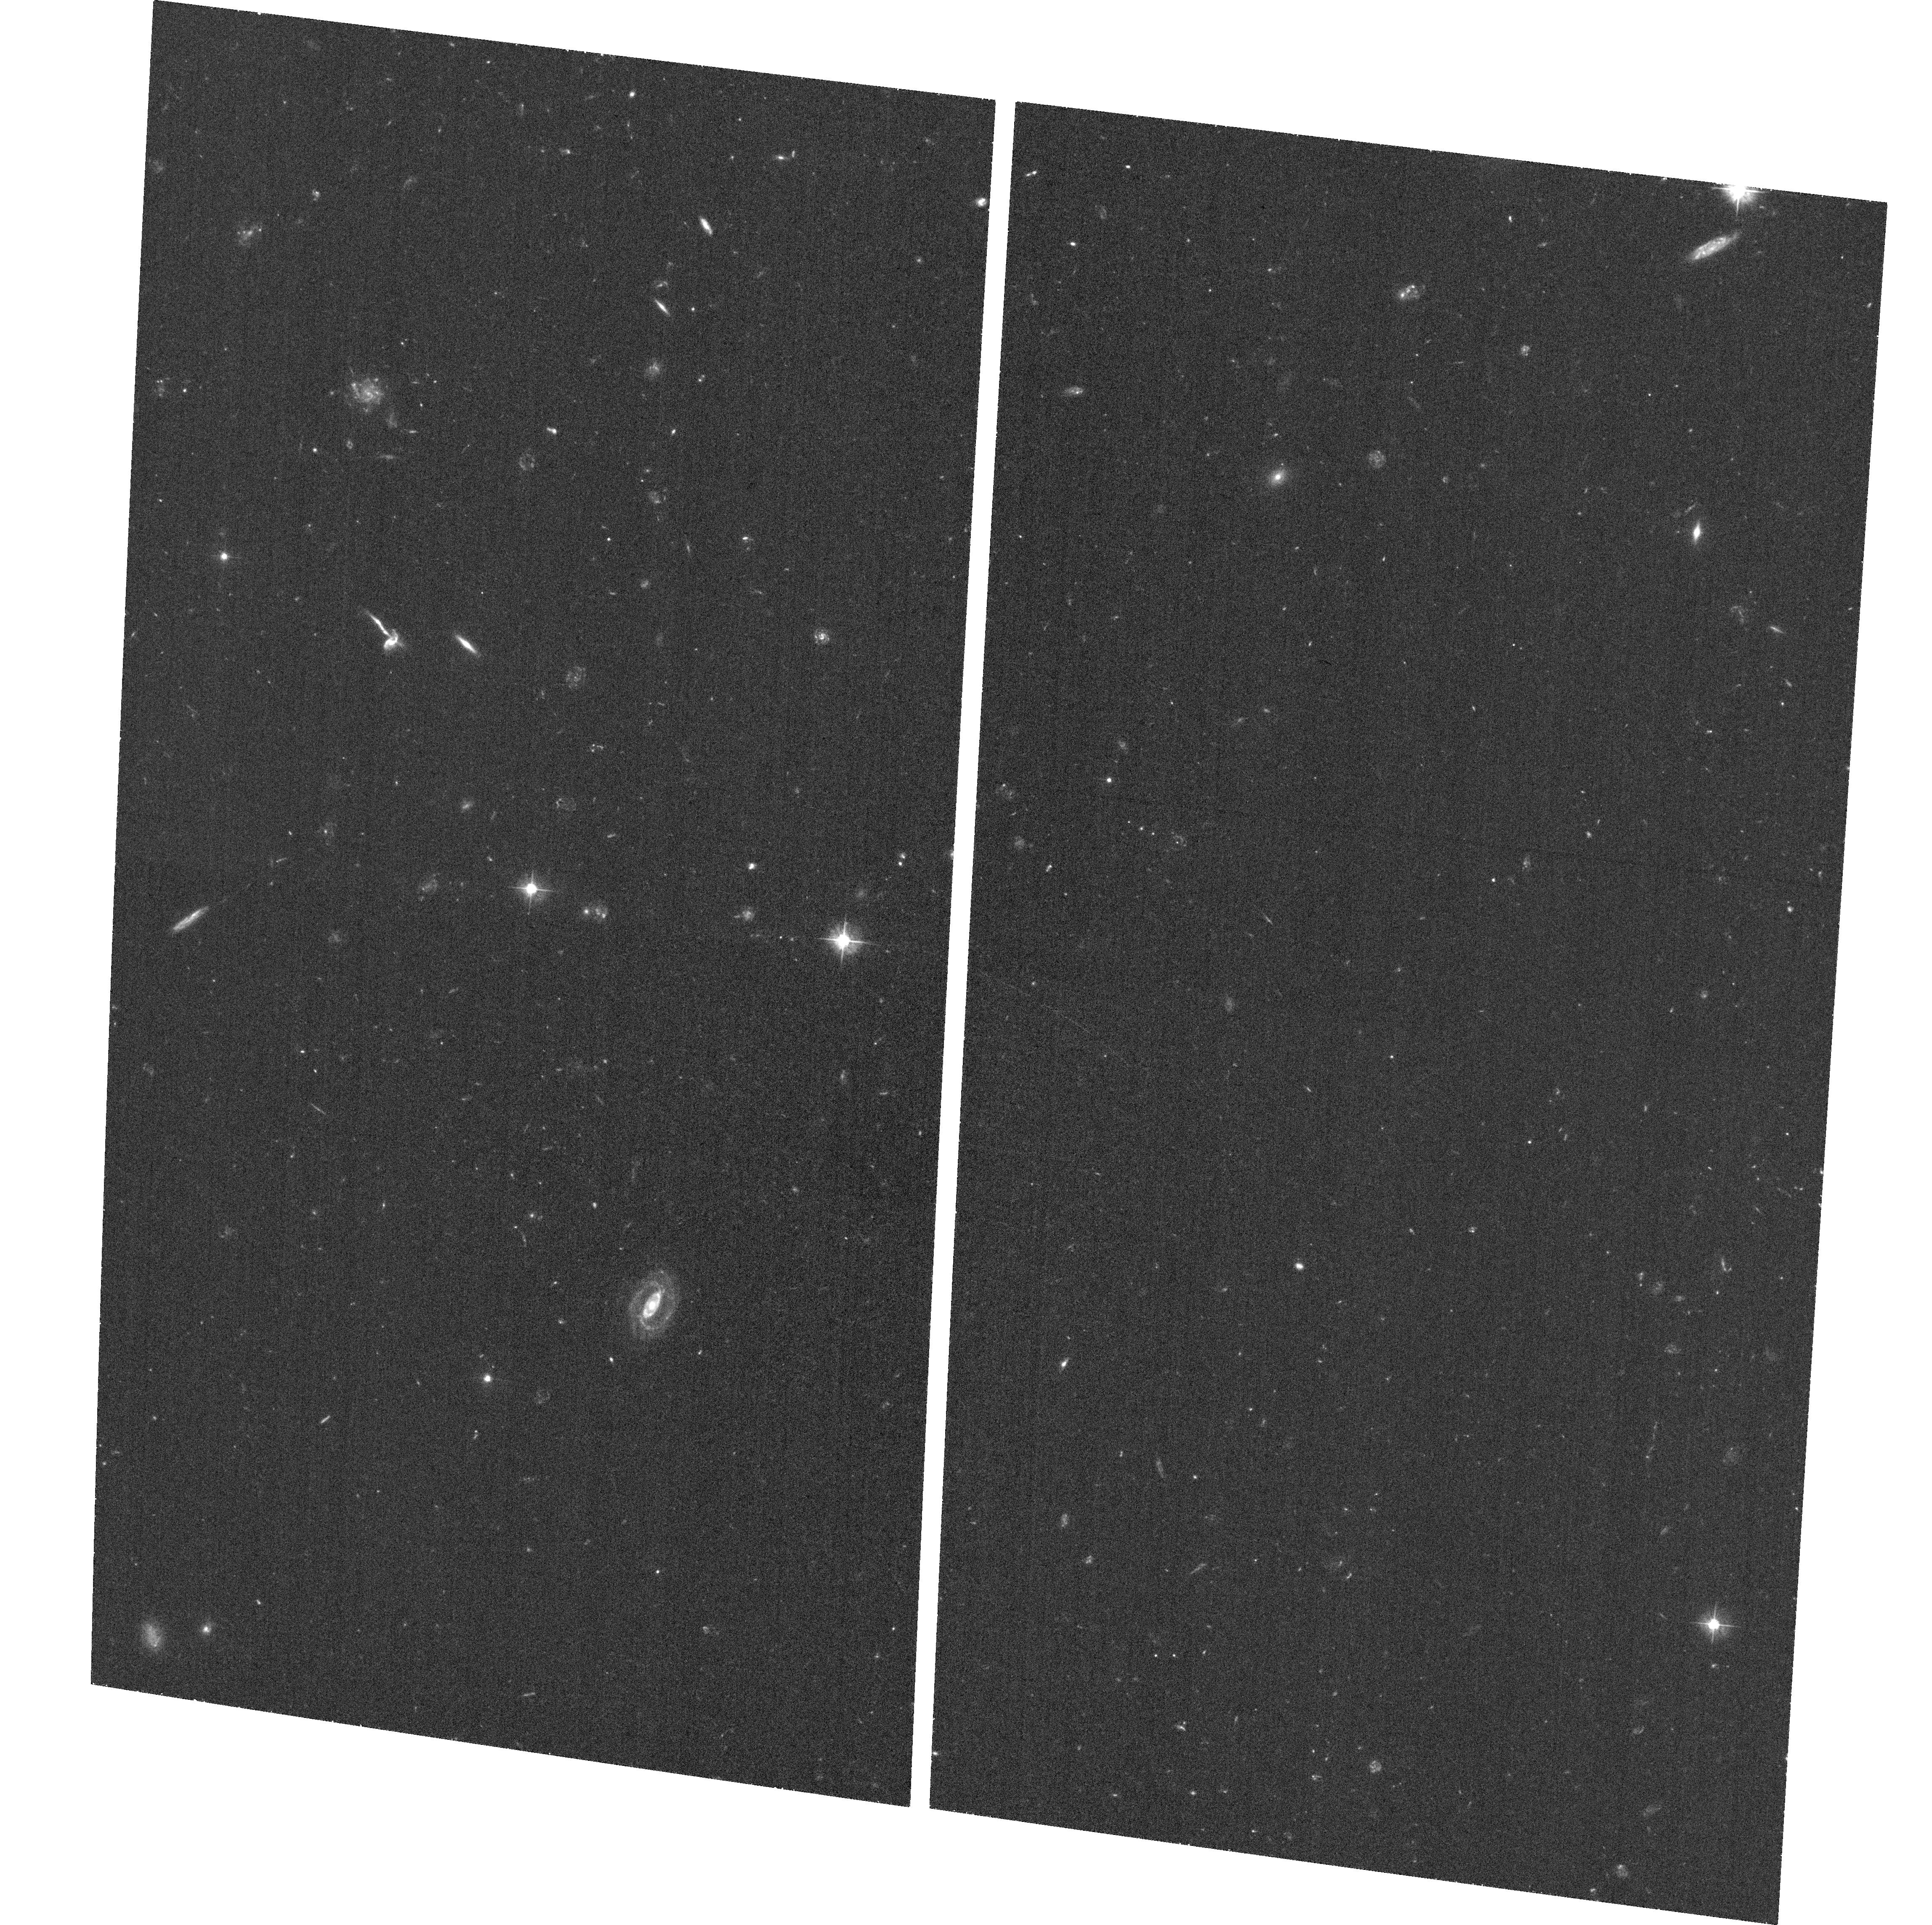
Target: 0106+013
Instrument: ACS/WFC
Filter: F475W
Exposure: 38 min
Observation ID: hst_11831_02_acs_wfc_f475w_jb9502

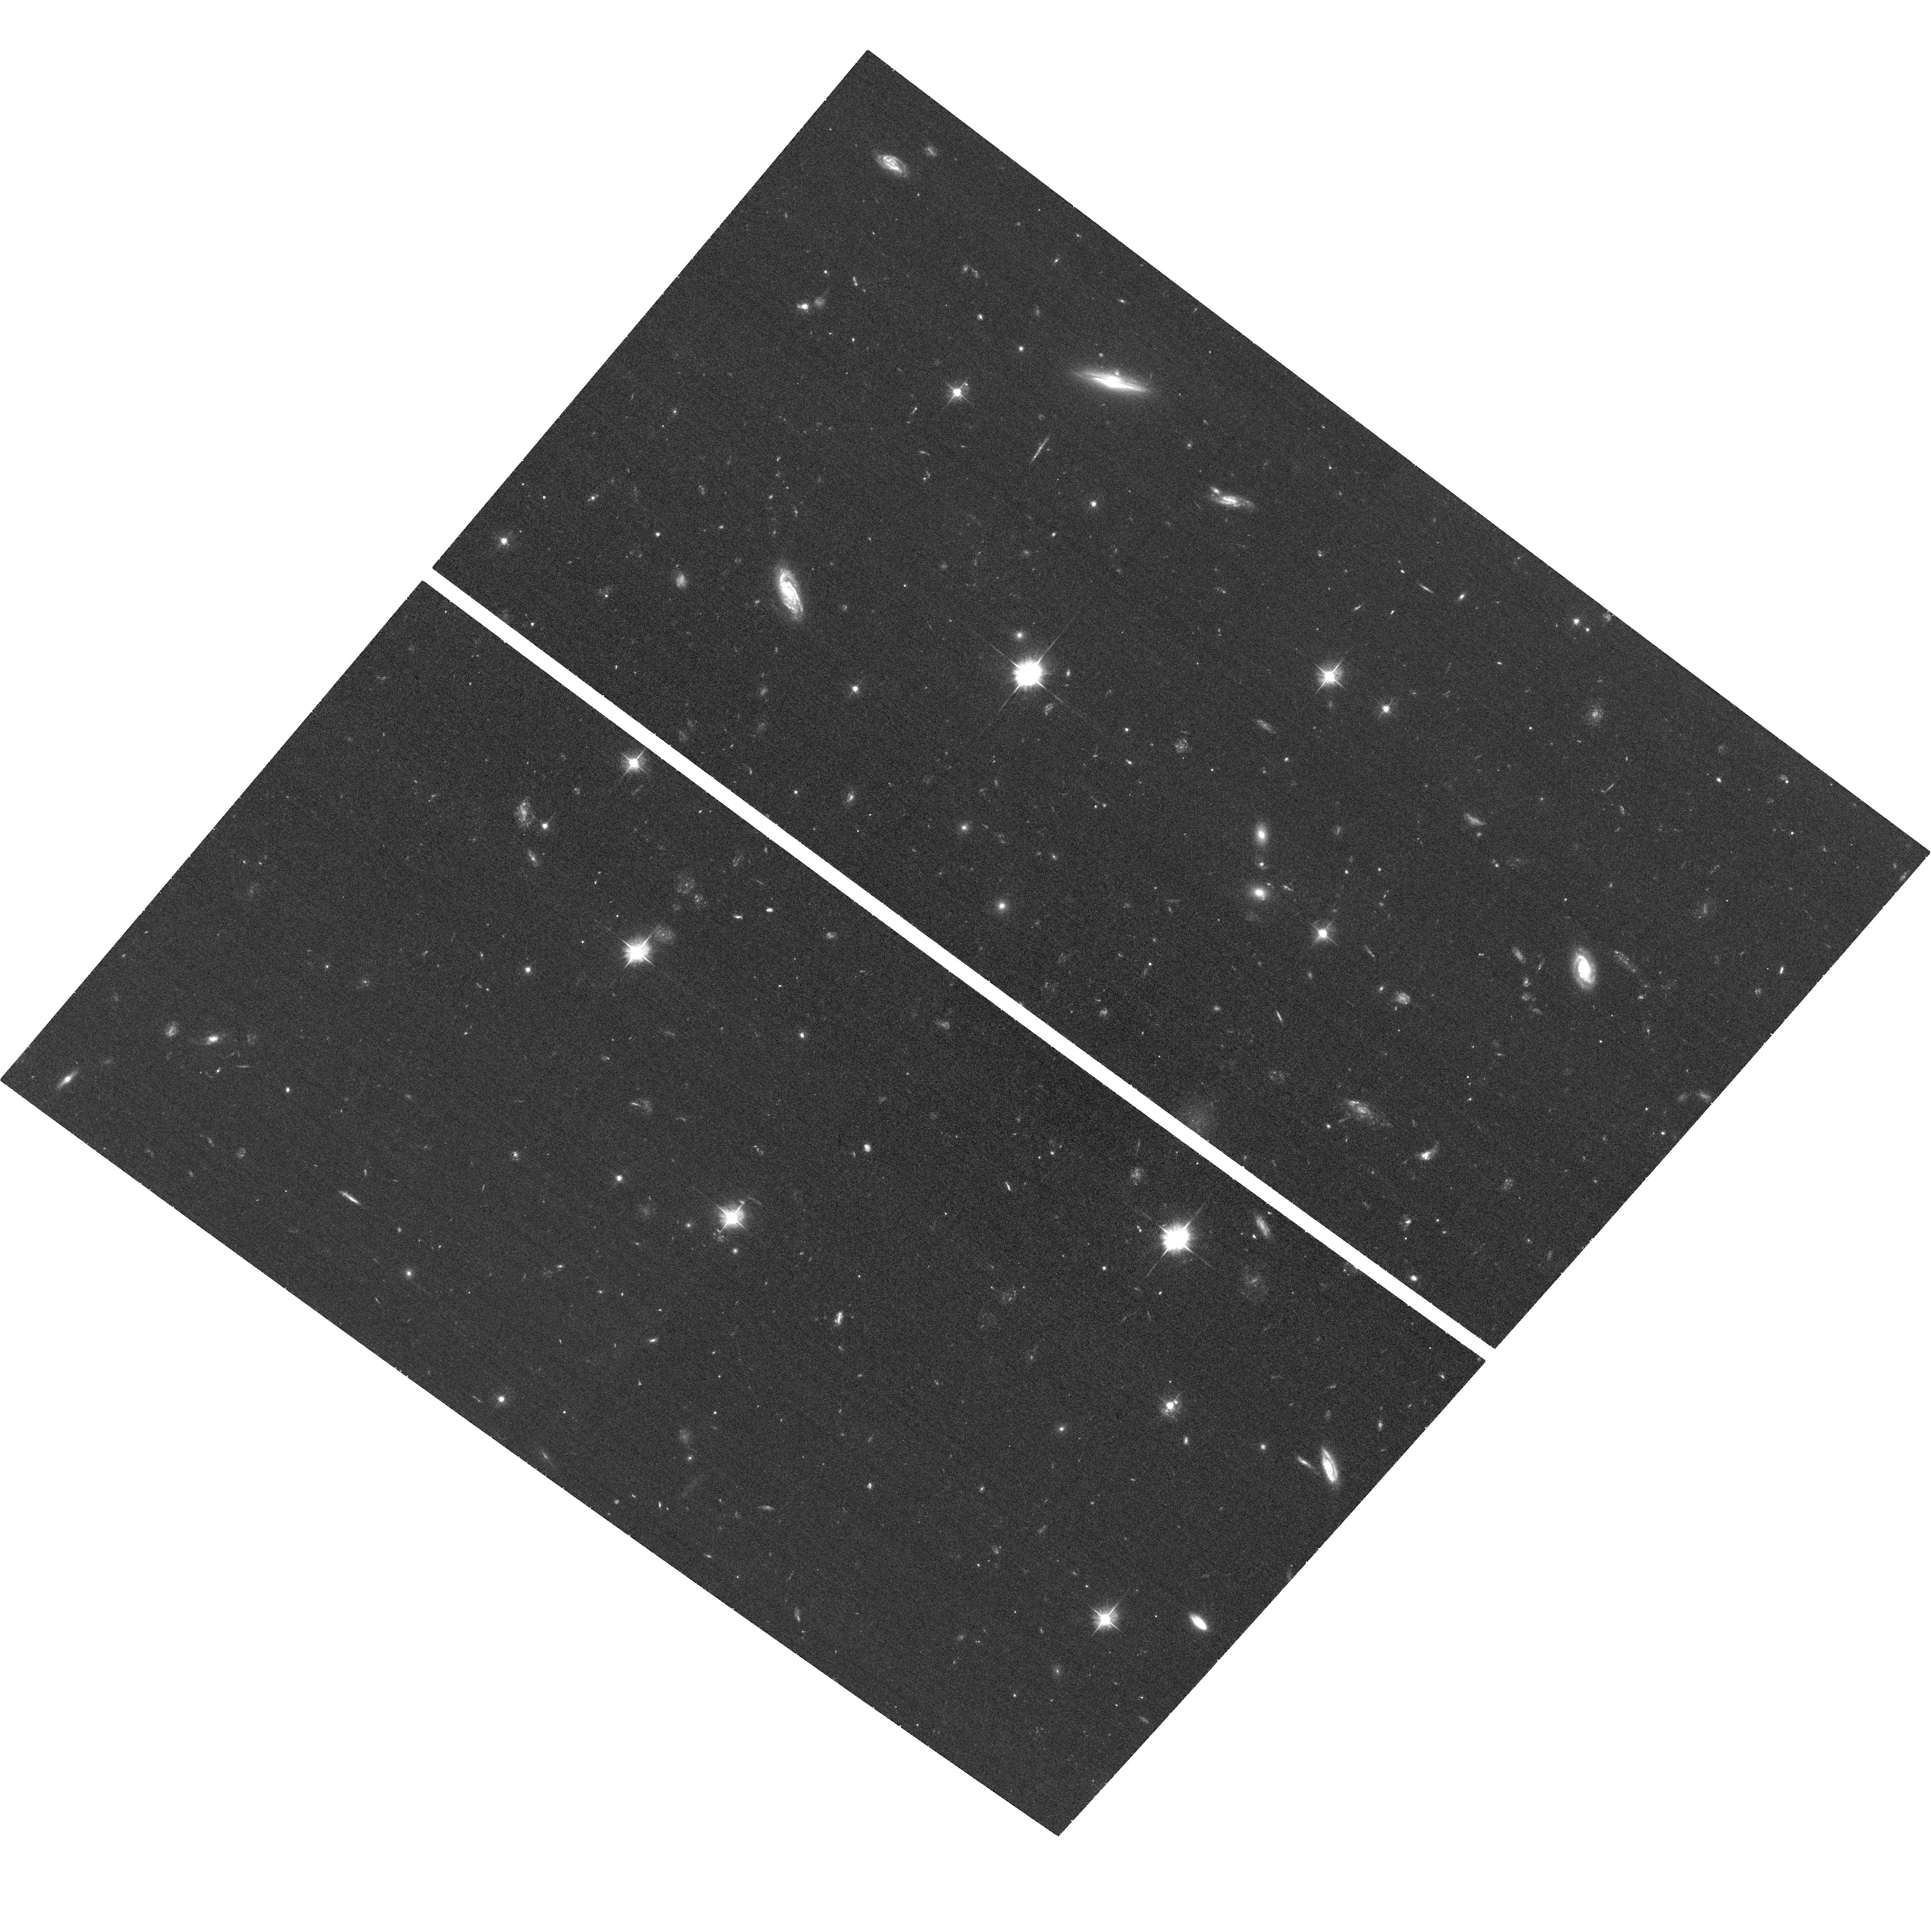
Target: 1641+399
Instrument: ACS/WFC
Filter: F475W
Exposure: 38 min
Observation ID: hst_11831_01_acs_wfc_f475w_jb9501

Probing X-Ray Jet Emission Mechanisms in a Complete Blazar Sample (PI: Kharb, Preeti)

We propose deep (70 ksec) followup Chandra X-ray observations and new HST ACS/WFC/F475W observations of two quasars, viz., 0106+013 and 1641+399, belonging to the complete flux-limited MOJAVE Chandra blazar sample. These two quasars have HST WFPC2/F702W data available in the archive. Combining the existing optical and radio data with the new Chandra and HST data at an additional optical band we aim to construct a significantly more accurate multi-waveband (four frequency) spectral energy distributions for distinct knots in the jets. This will serve as a first step towards resolving longstanding ambiguities surrounding the primary X-ray emission mechanisms in a well-defined sample of powerful FR-II class jets.